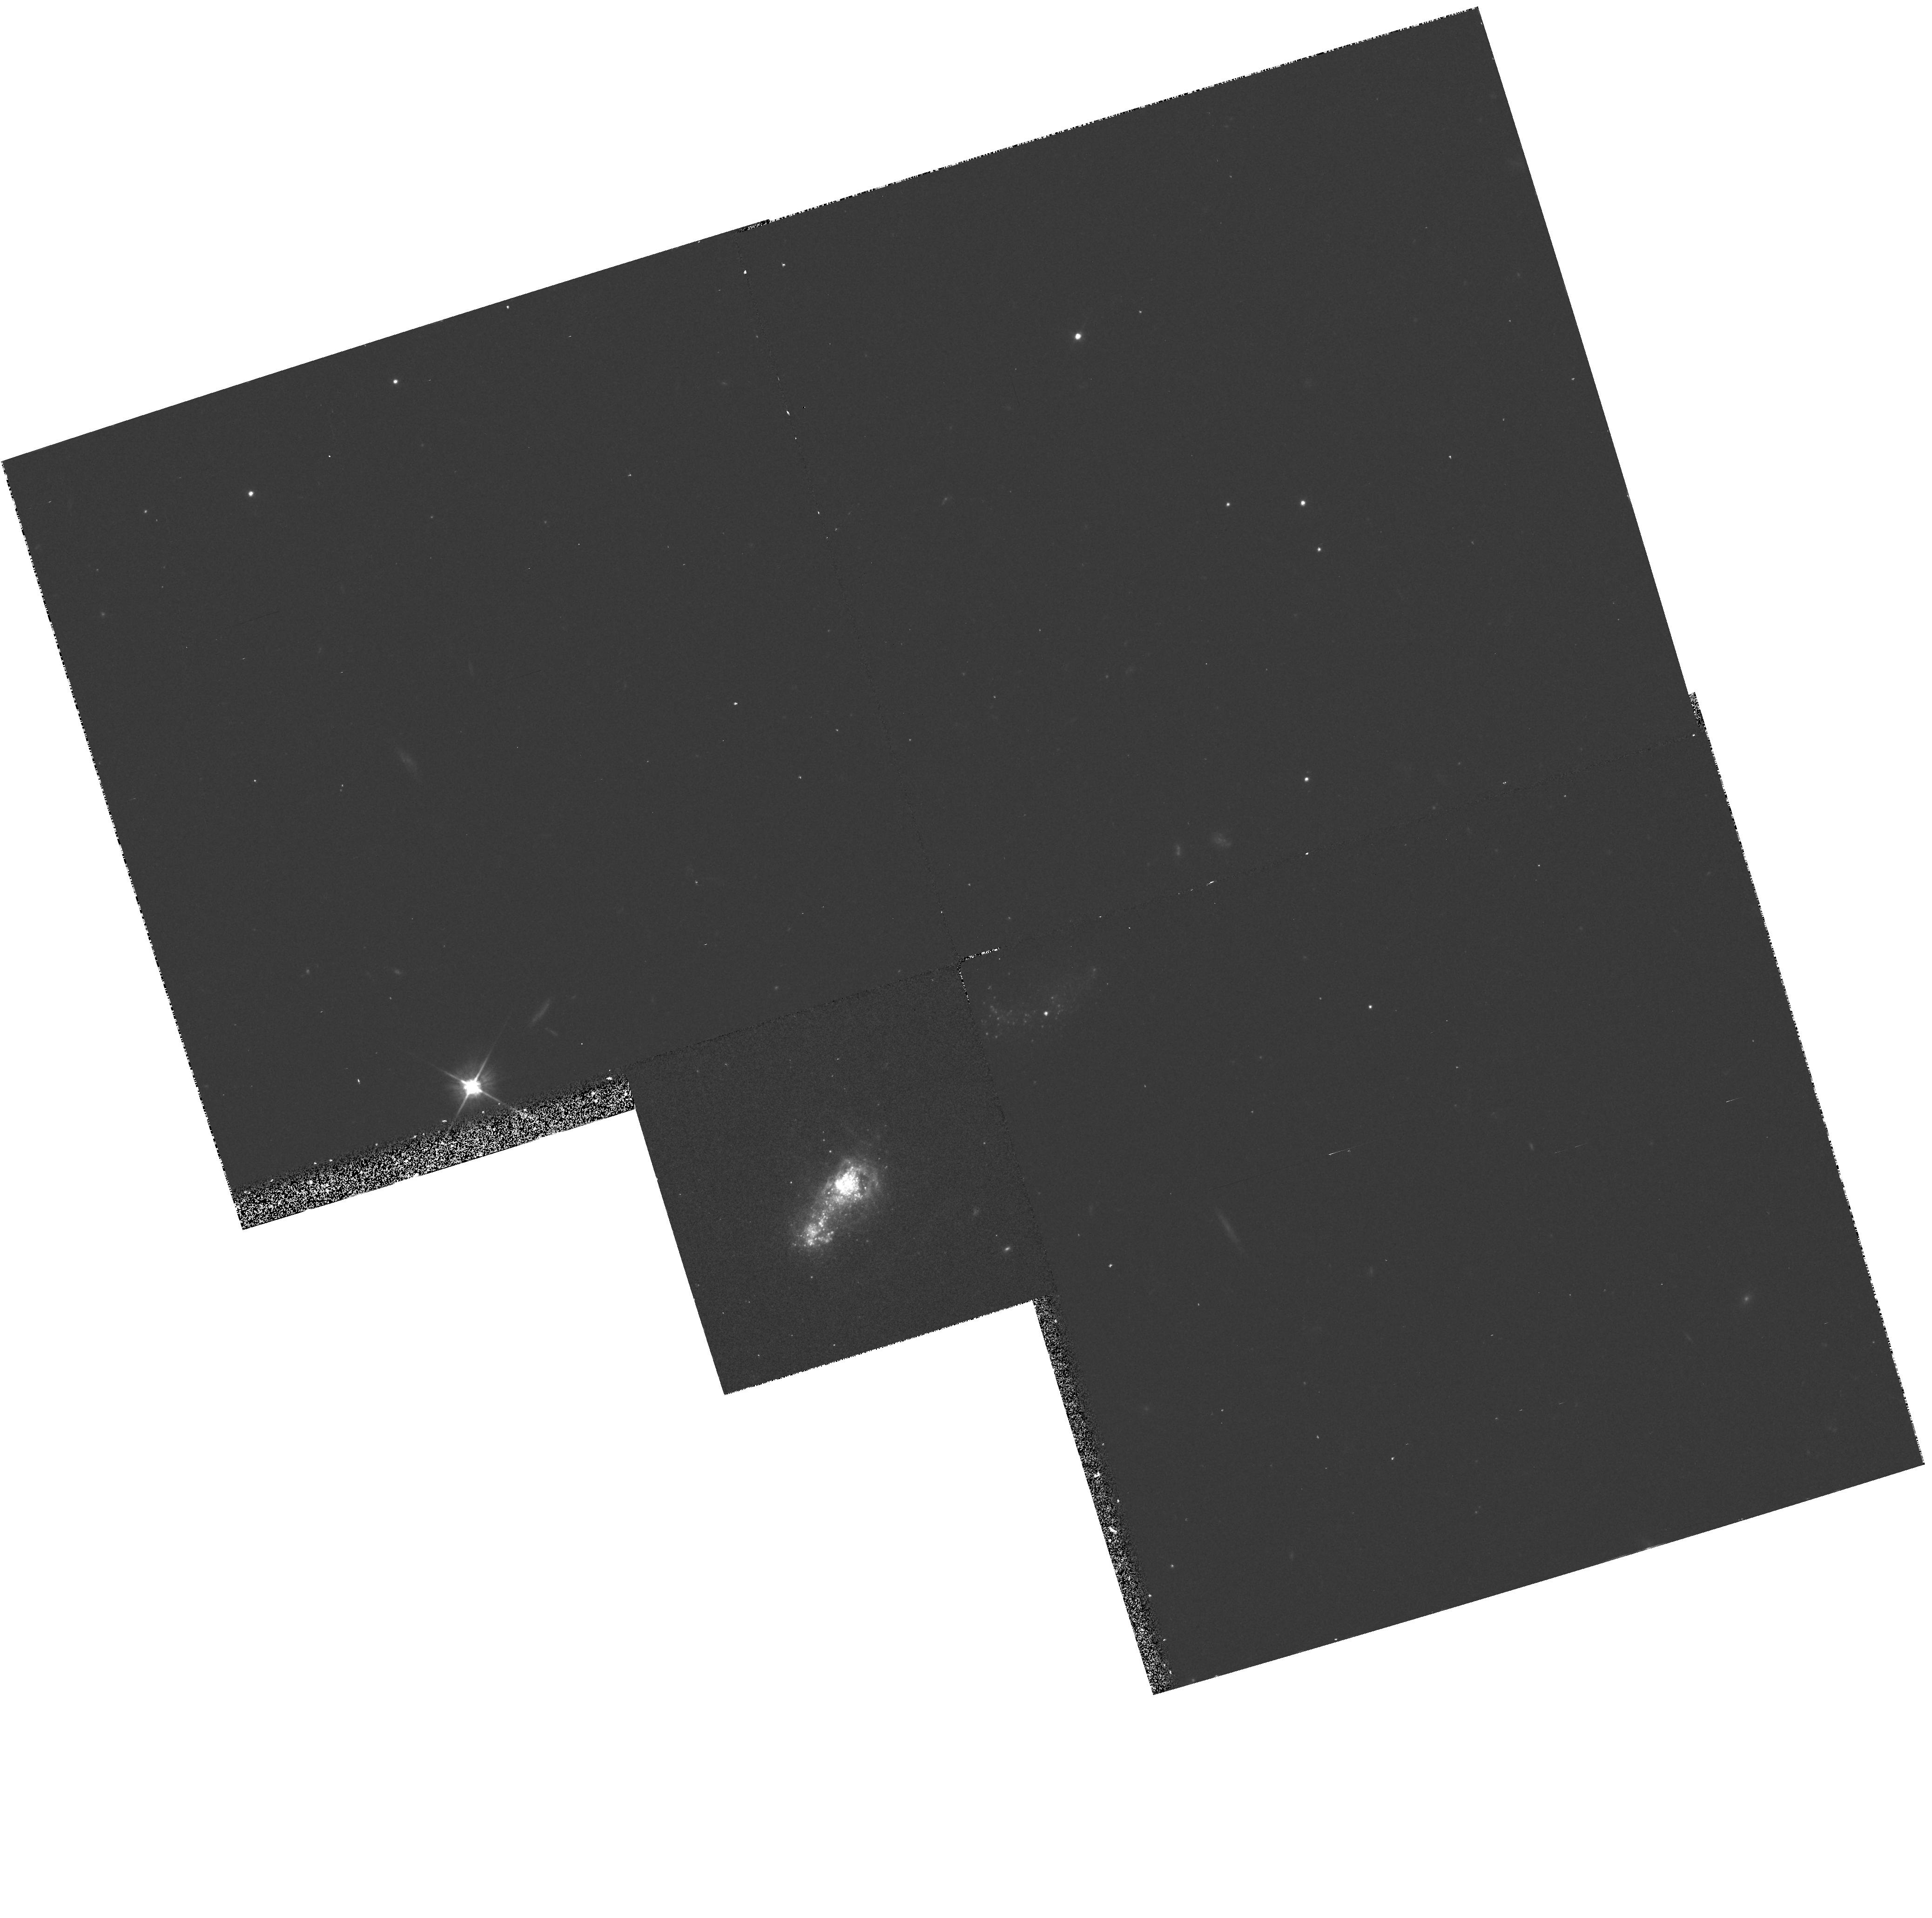
Target: IZW18-MAINBODY. Instrument: WFPC2/PC. Filter: F555W. Exposure: 20 min. Observation ID: hst_5434_03_wfpc2_pc_f555w_u2f903

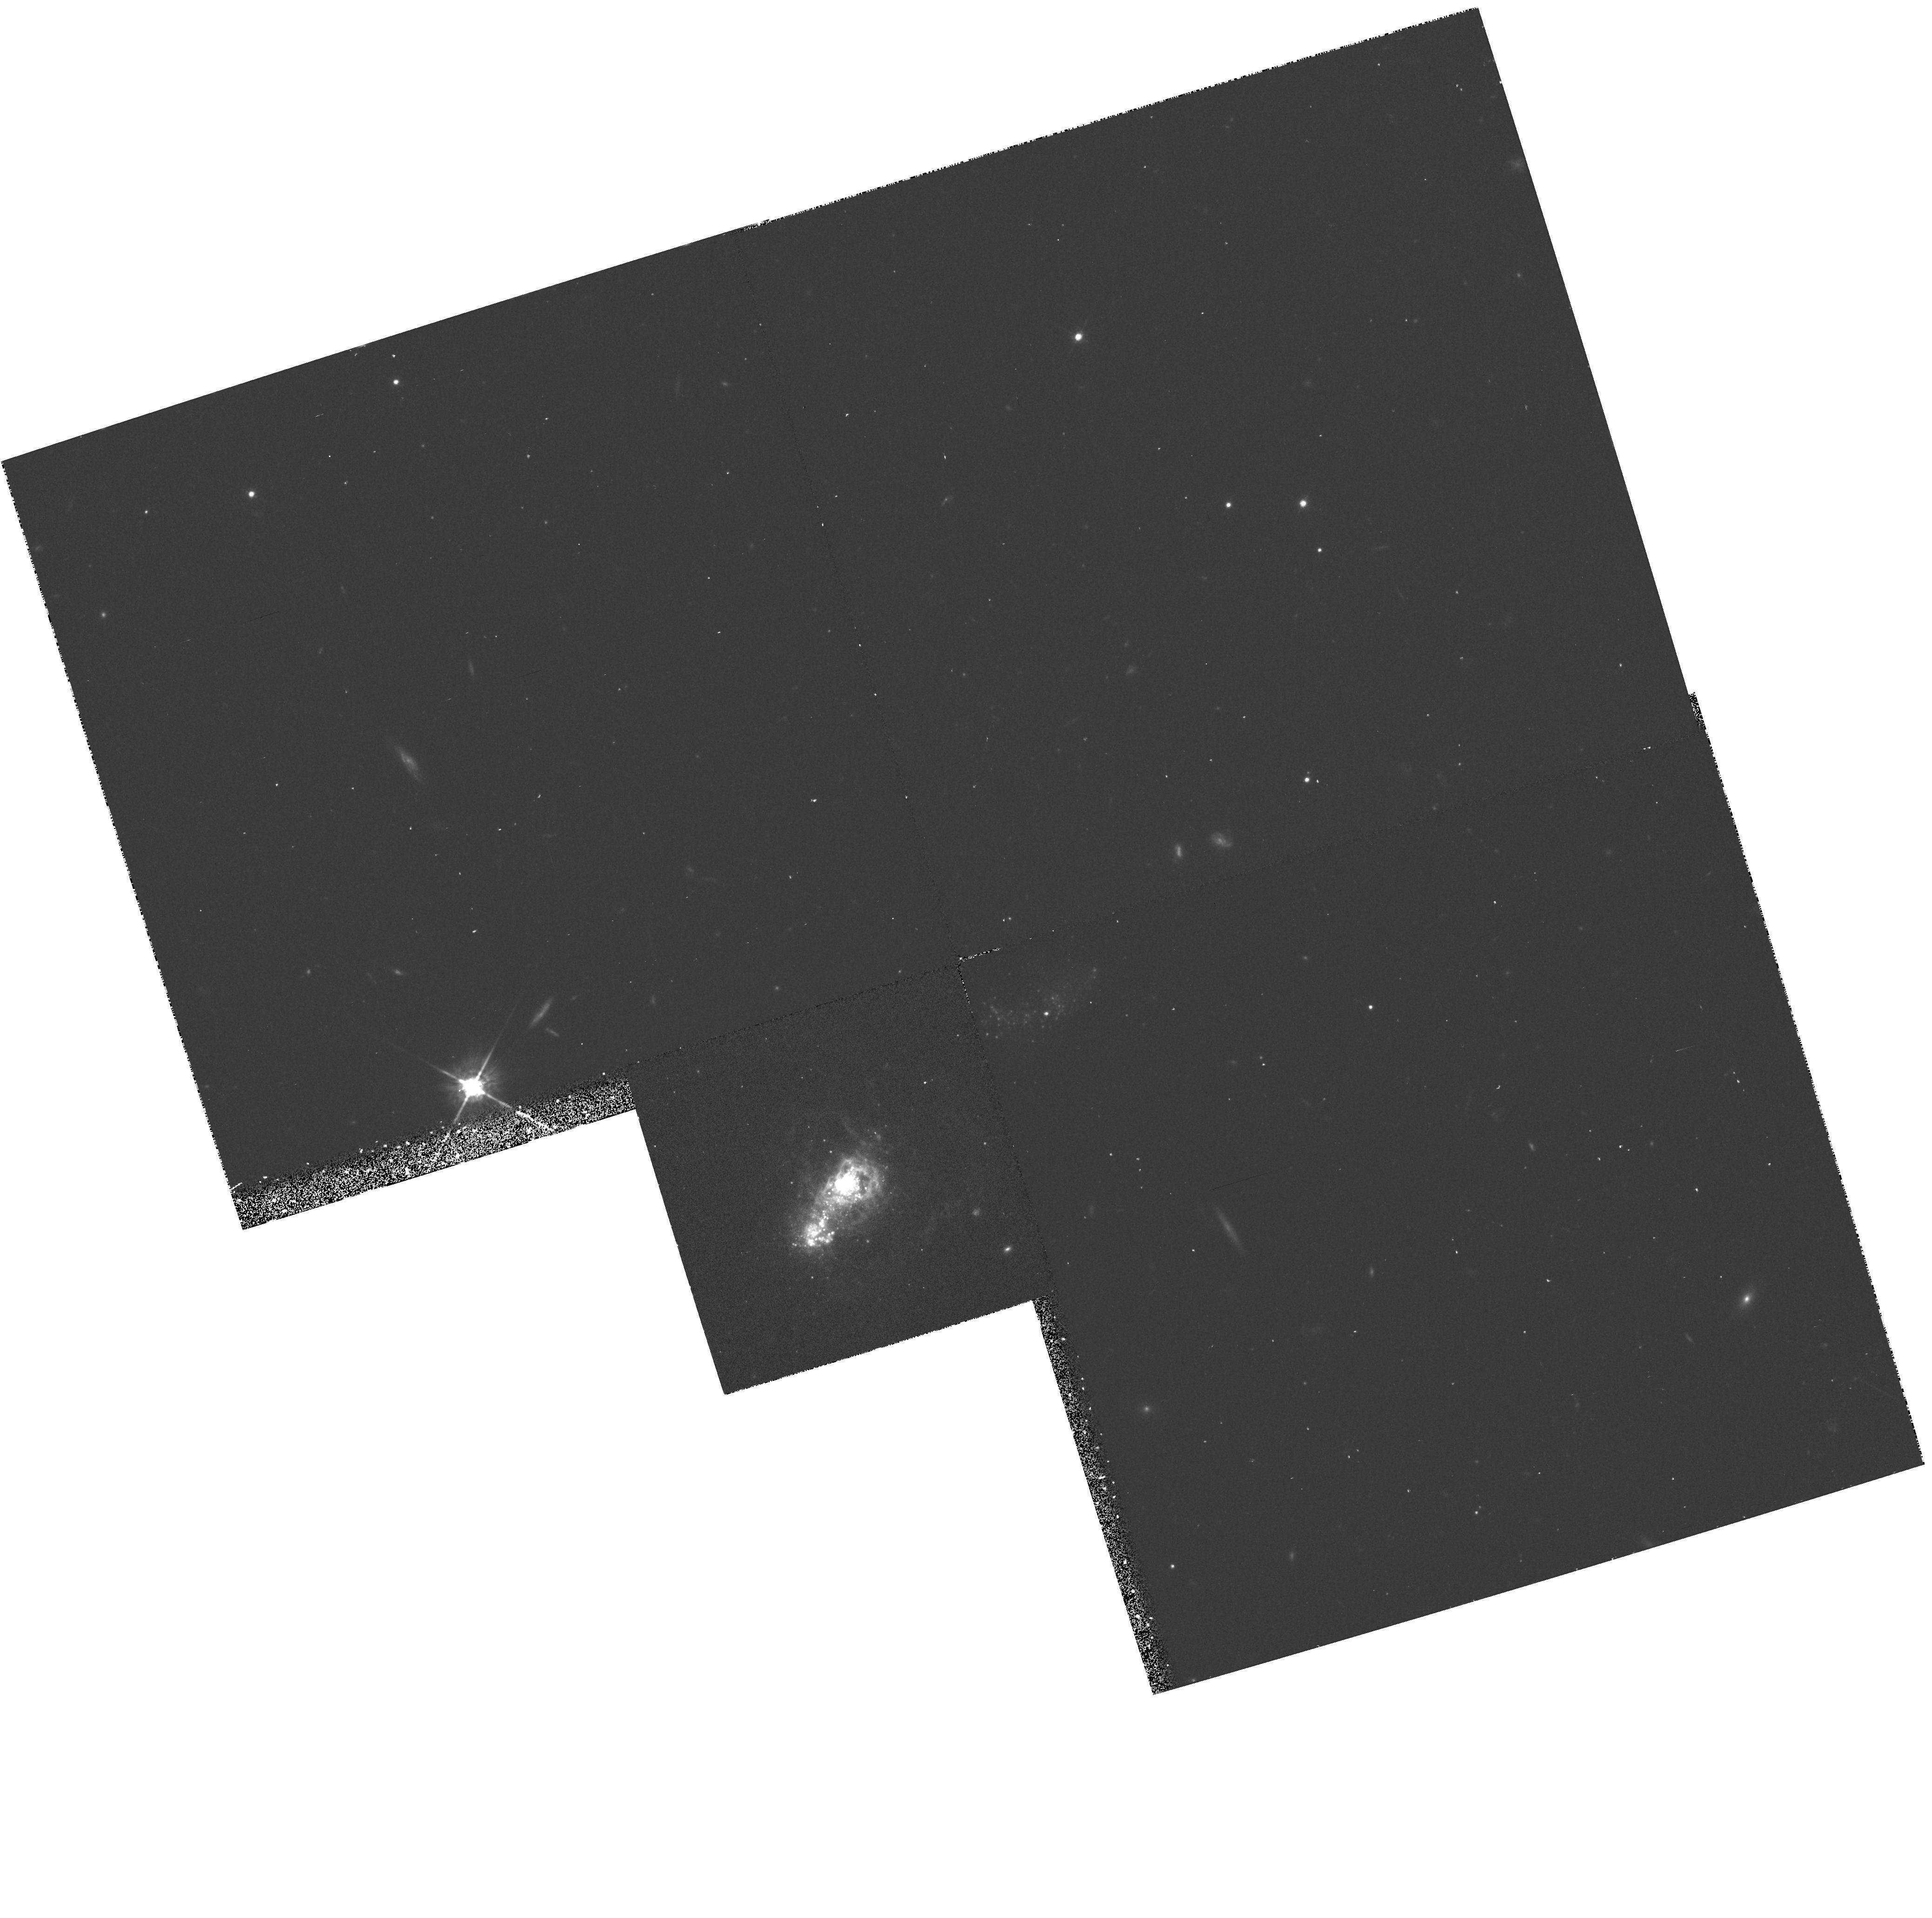
Target: IZW18-MAINBODY. Instrument: WFPC2/PC. Filter: F675W. Exposure: 33 min. Observation ID: hst_5434_03_wfpc2_pc_f675w_u2f903

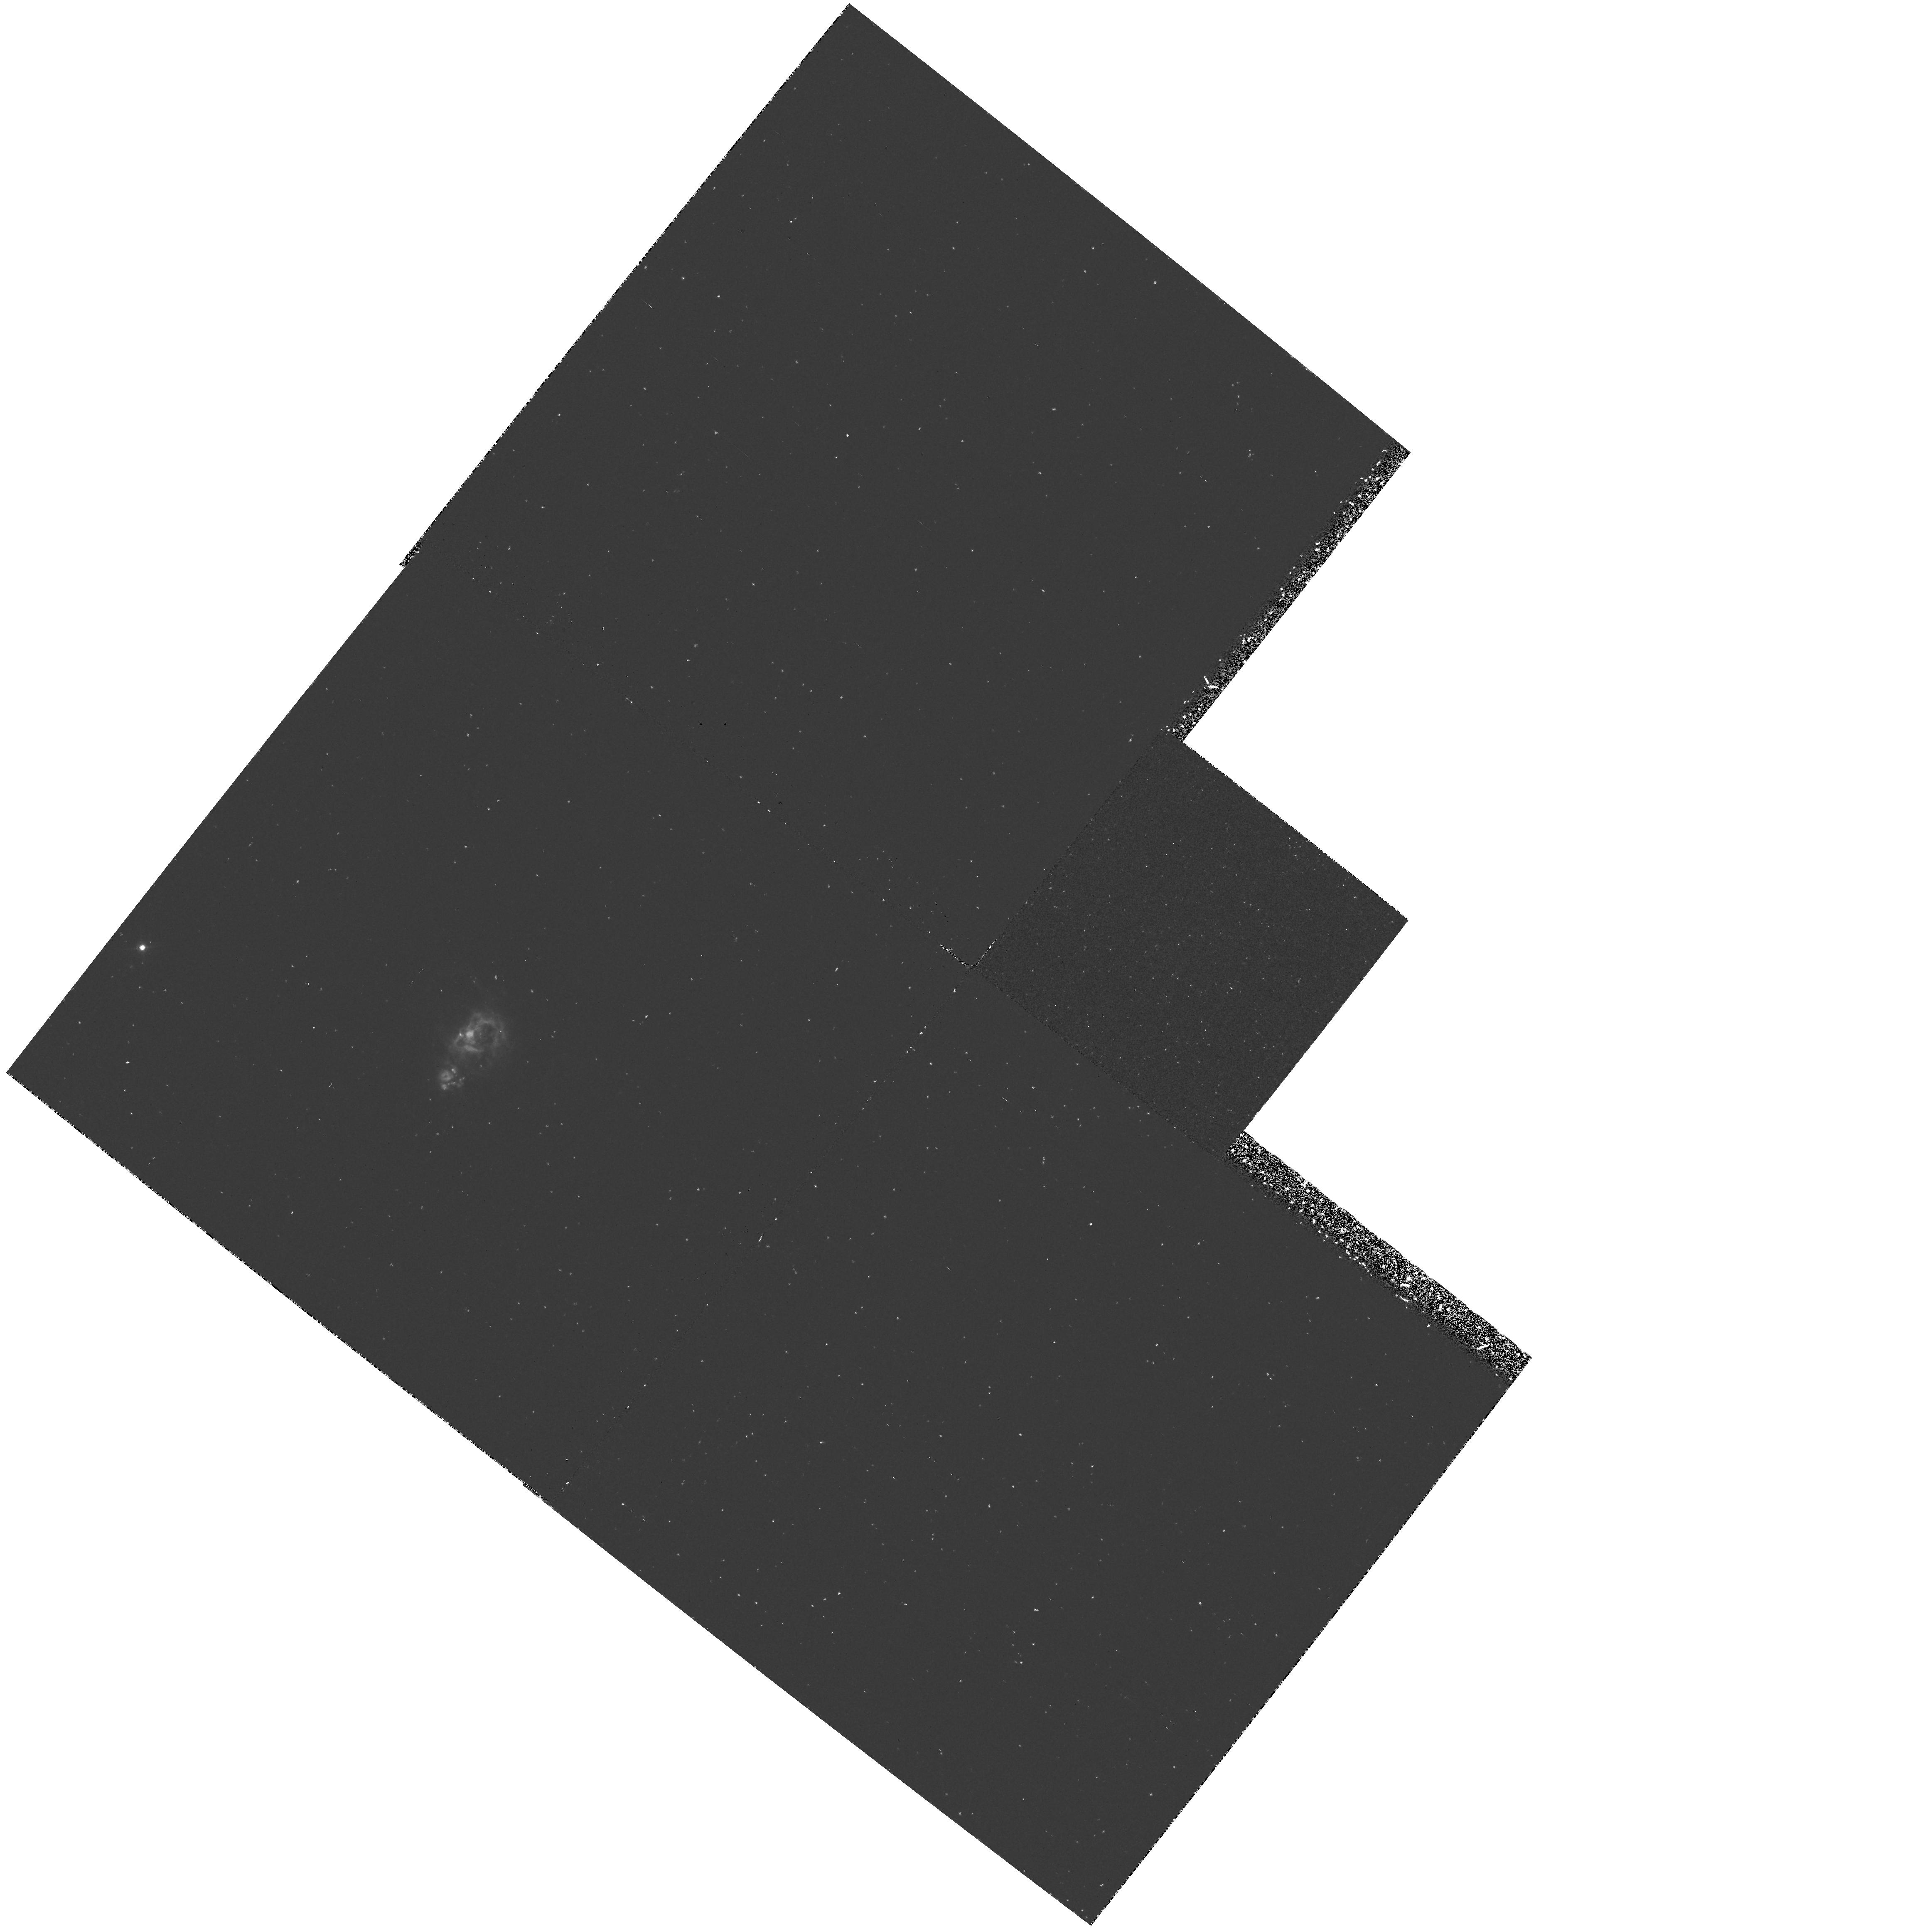
Target: IZW18-MAINBODY. Instrument: WFPC2/PC. Filter: F502N. Exposure: 1.3 h. Observation ID: hst_5434_02_wfpc2_pc_f502n_u2f902

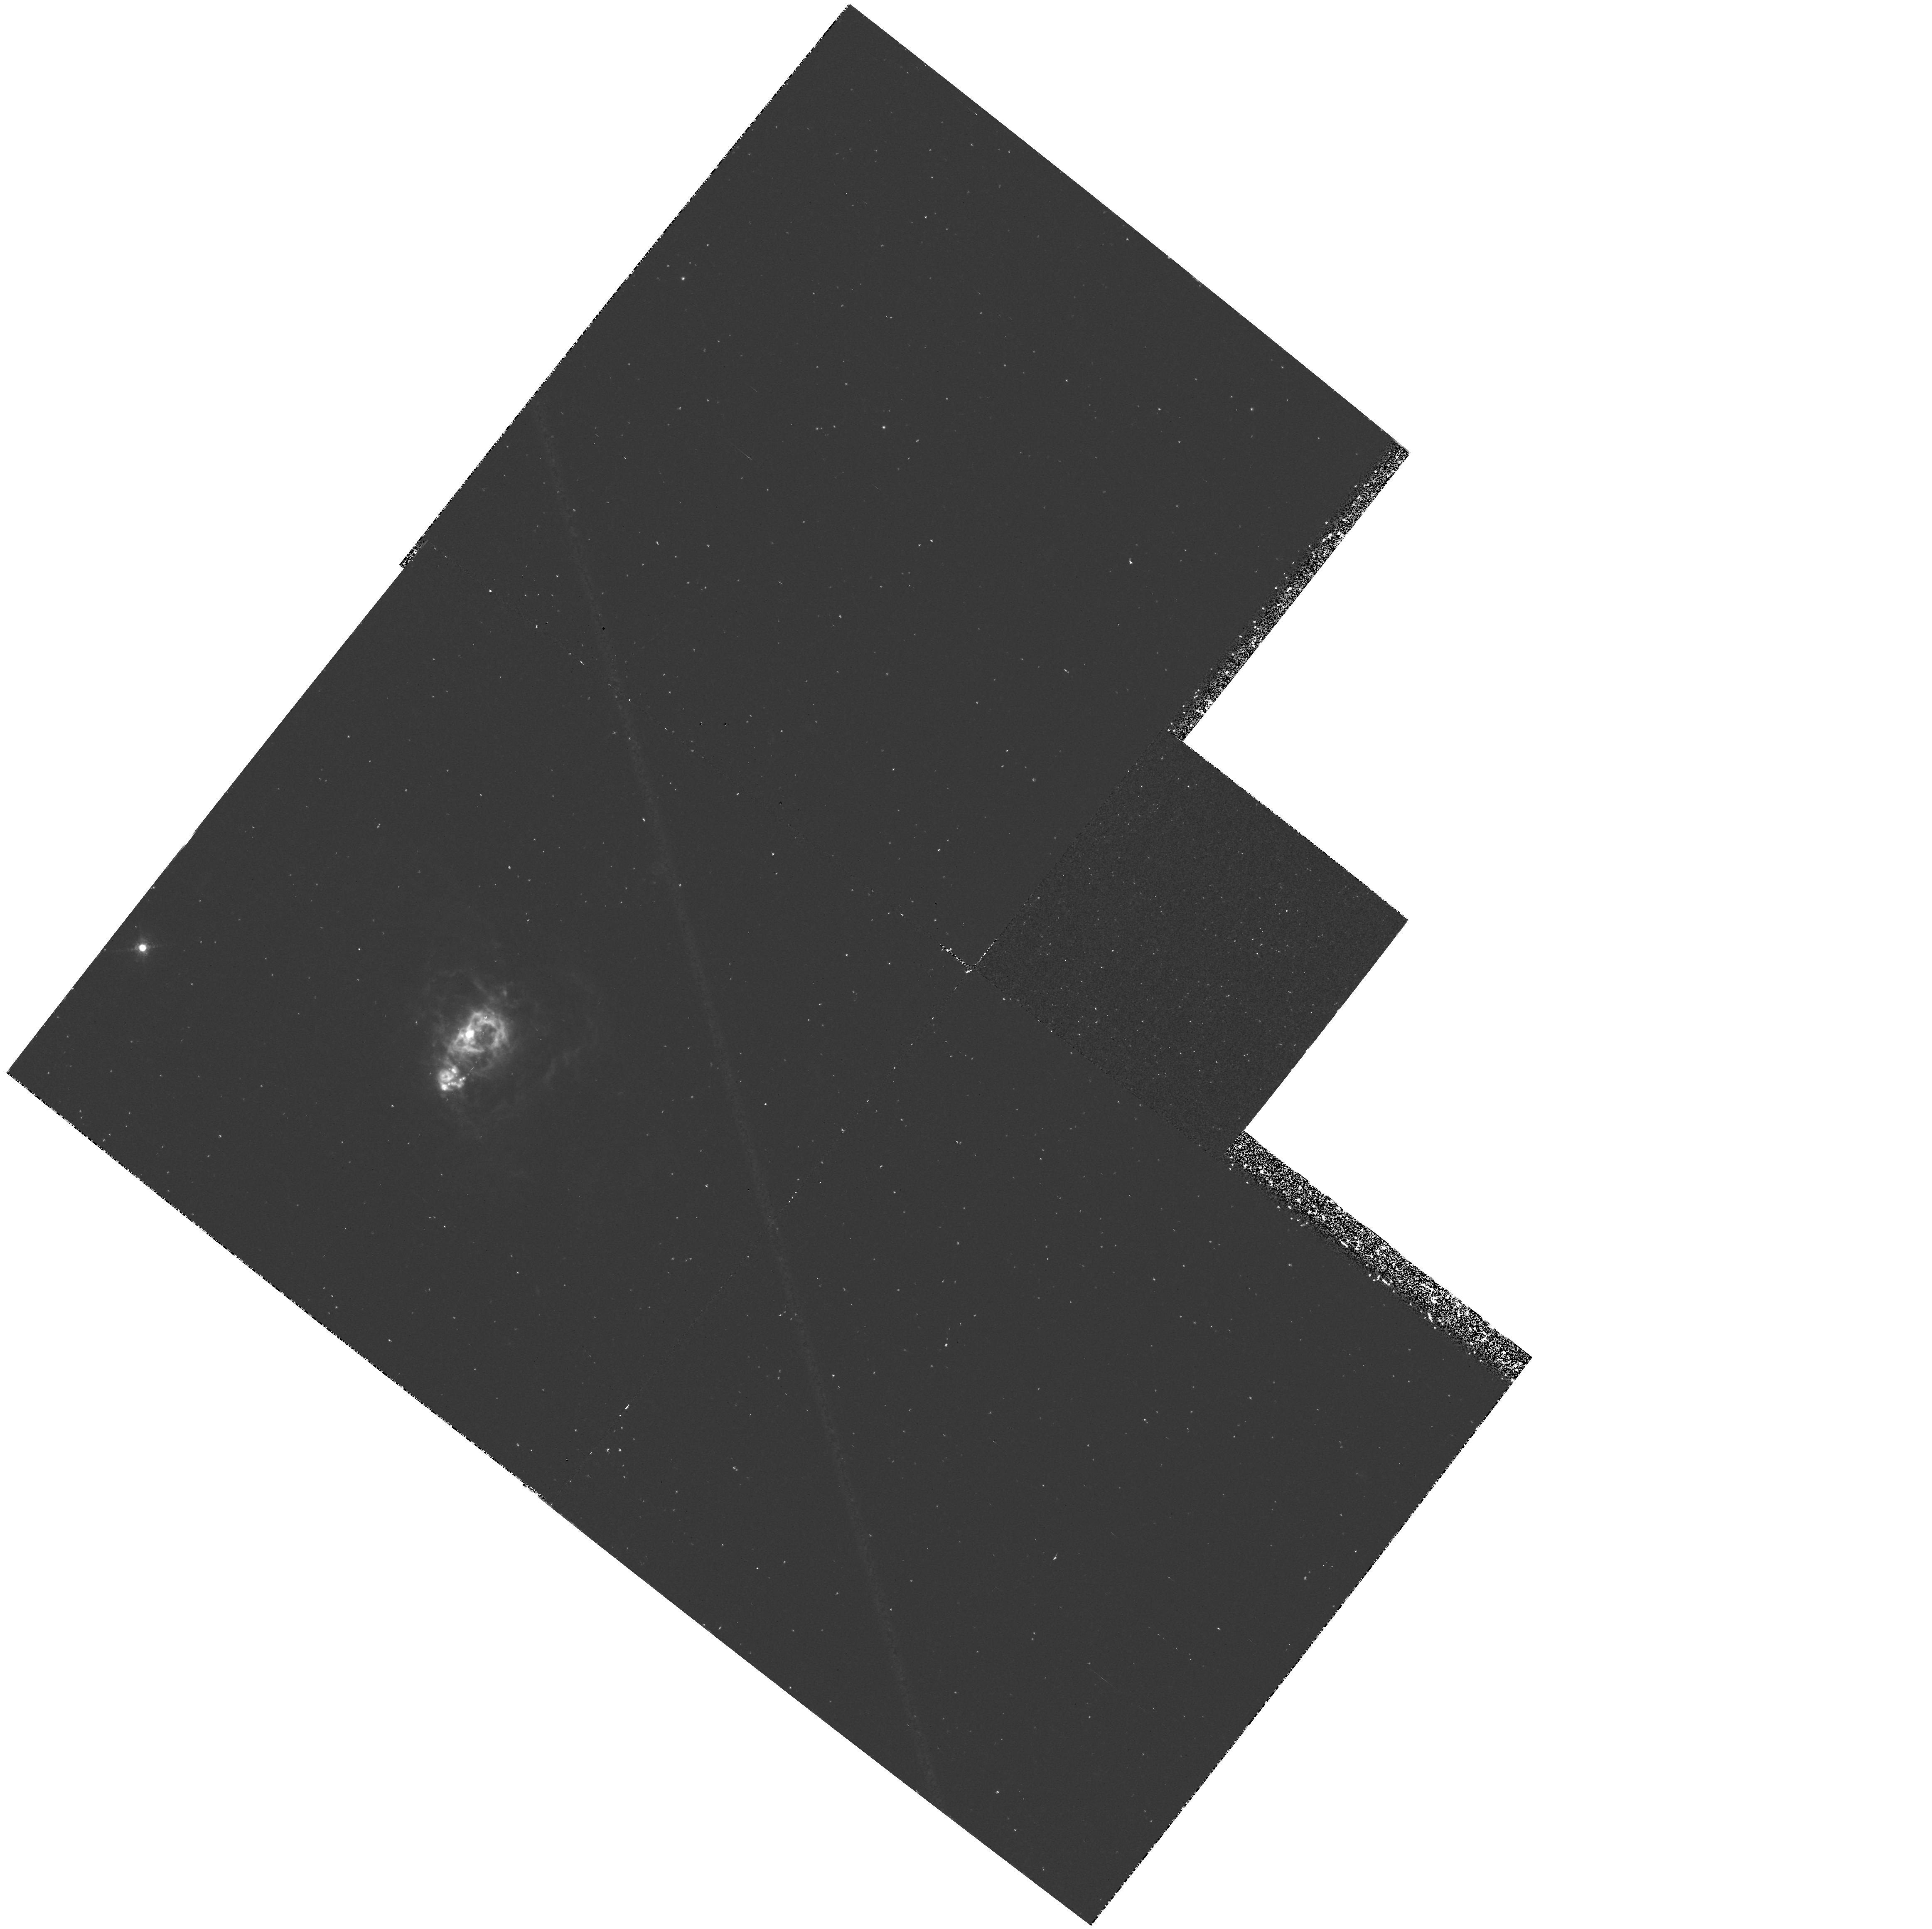
Target: IZW18-MAINBODY. Instrument: WFPC2/PC. Filter: F658N. Exposure: 1.3 h. Observation ID: hst_5434_02_wfpc2_pc_f658n_u2f902

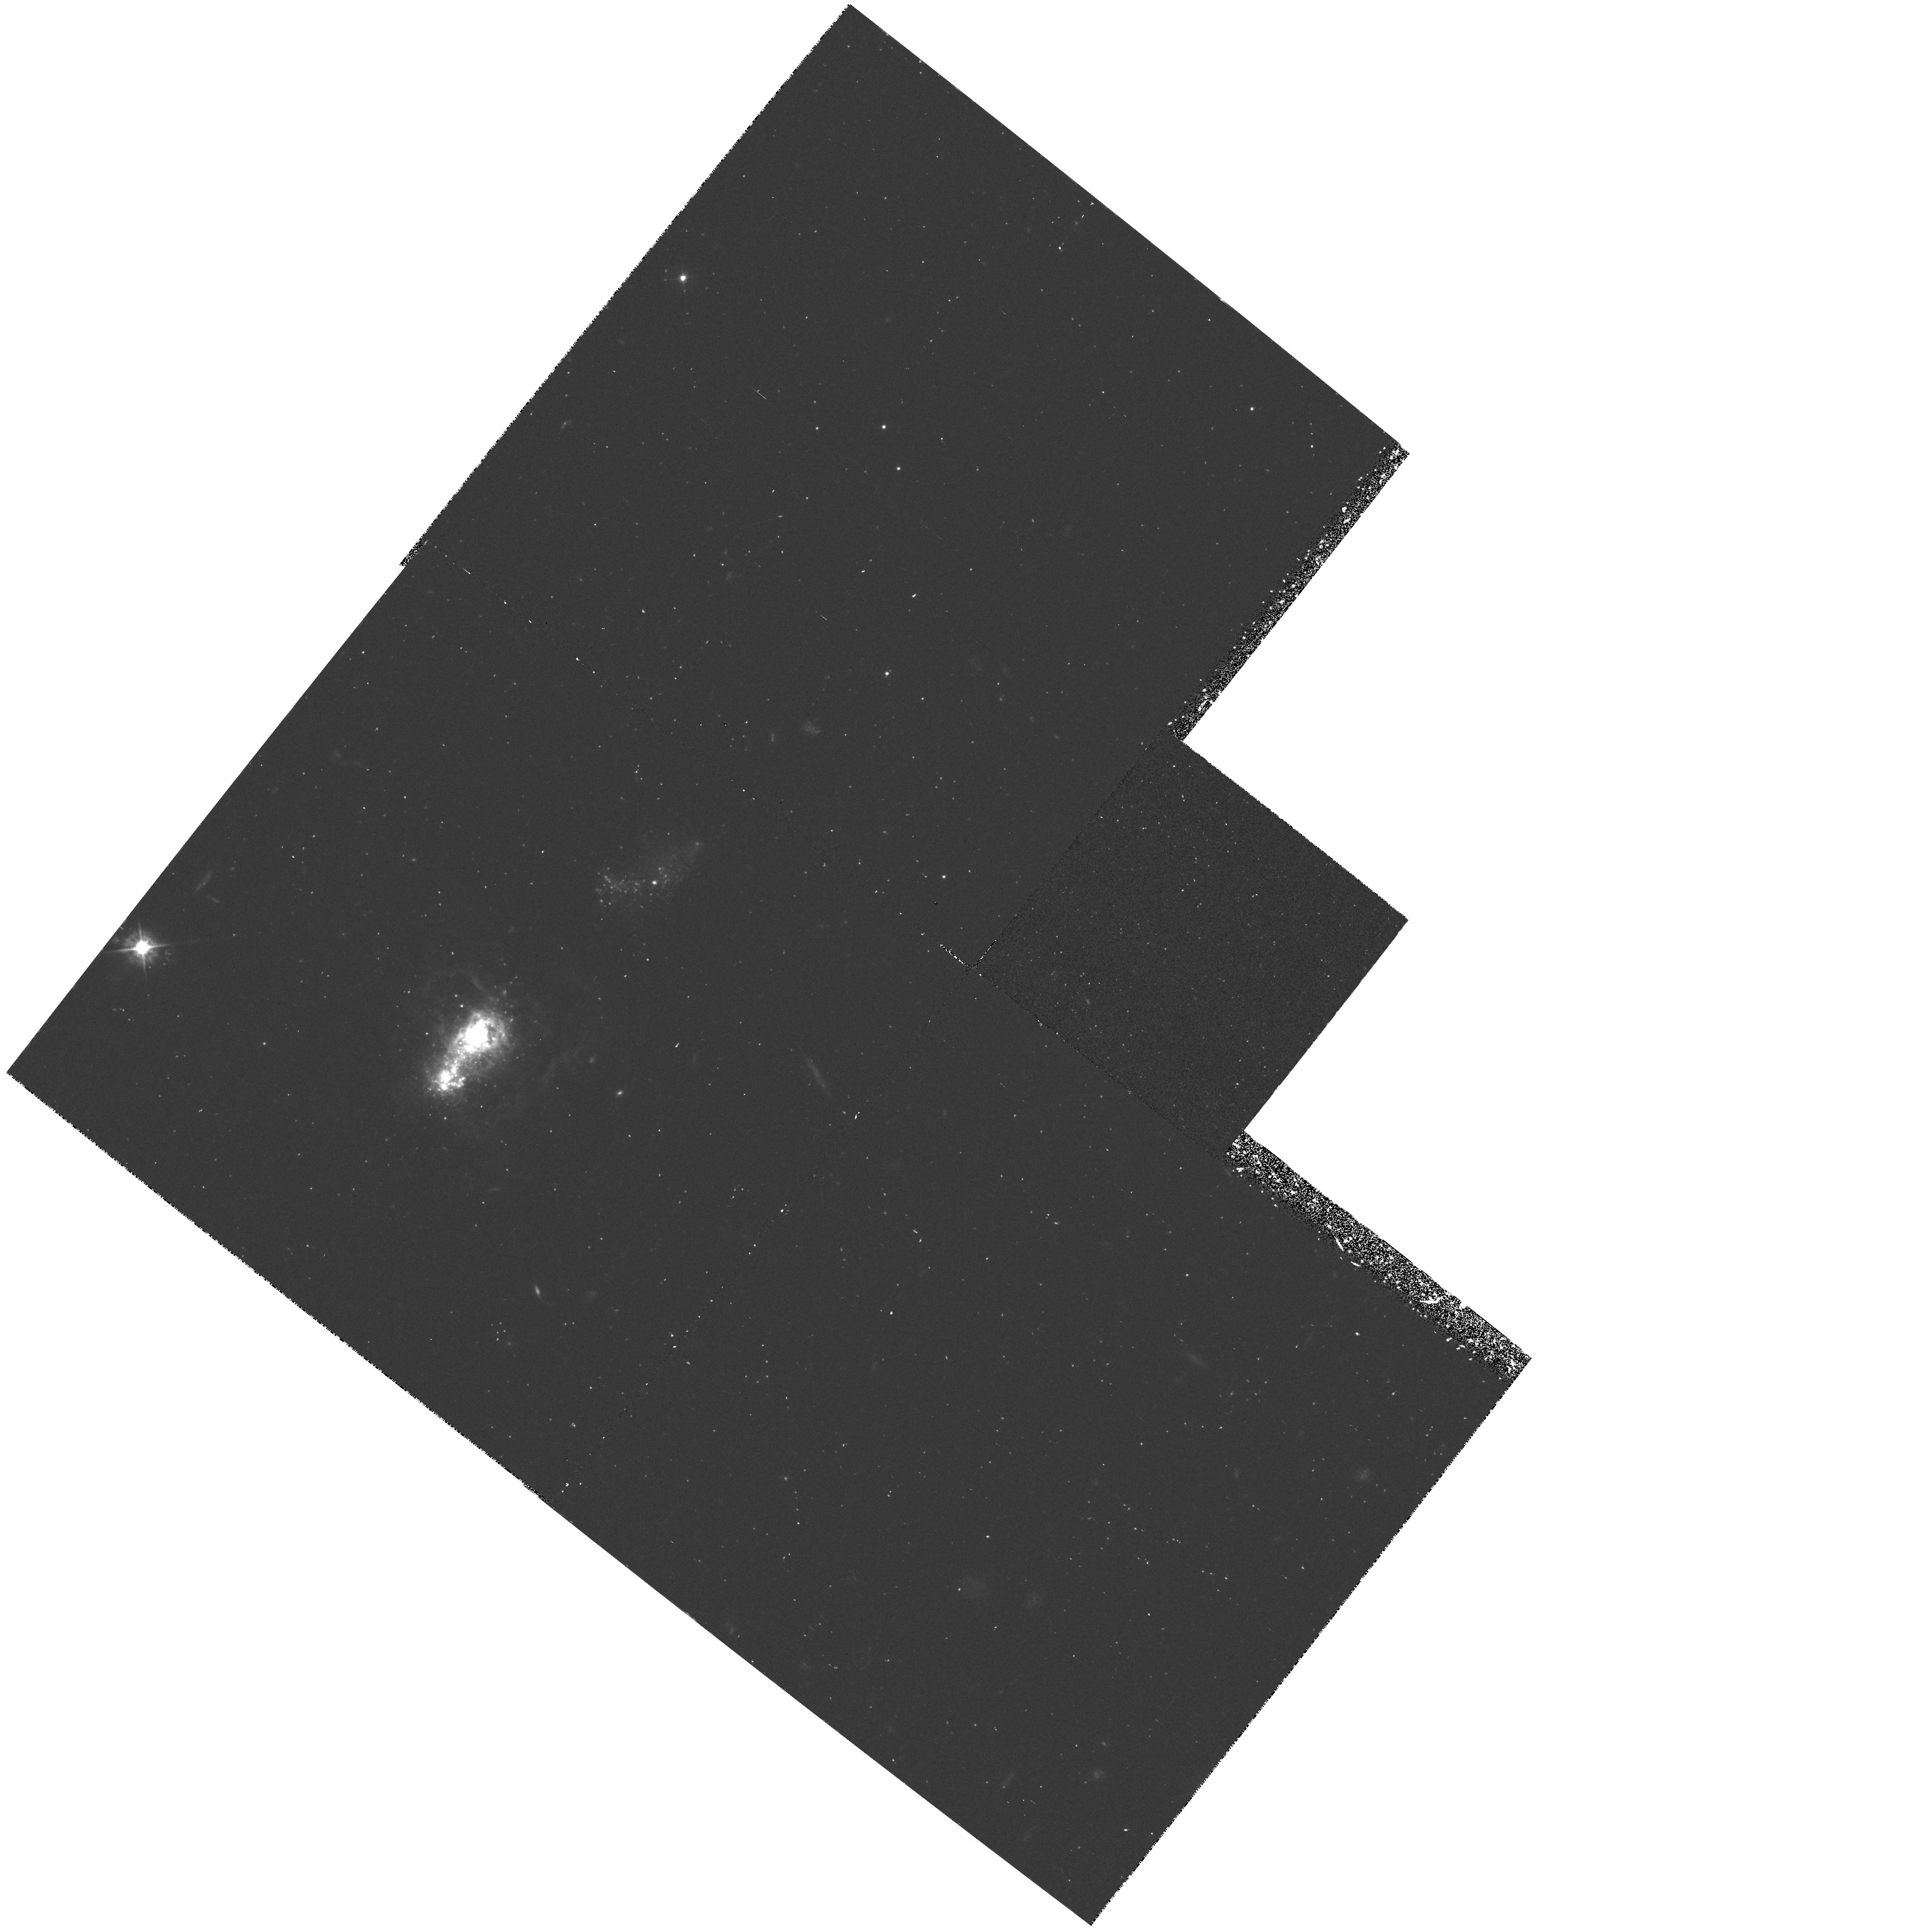
Target: IZW18-MAINBODY. Instrument: WFPC2/PC. Filter: F450W. Exposure: 1.3 h. Observation ID: hst_5434_01_wfpc2_pc_f450w_u2f901

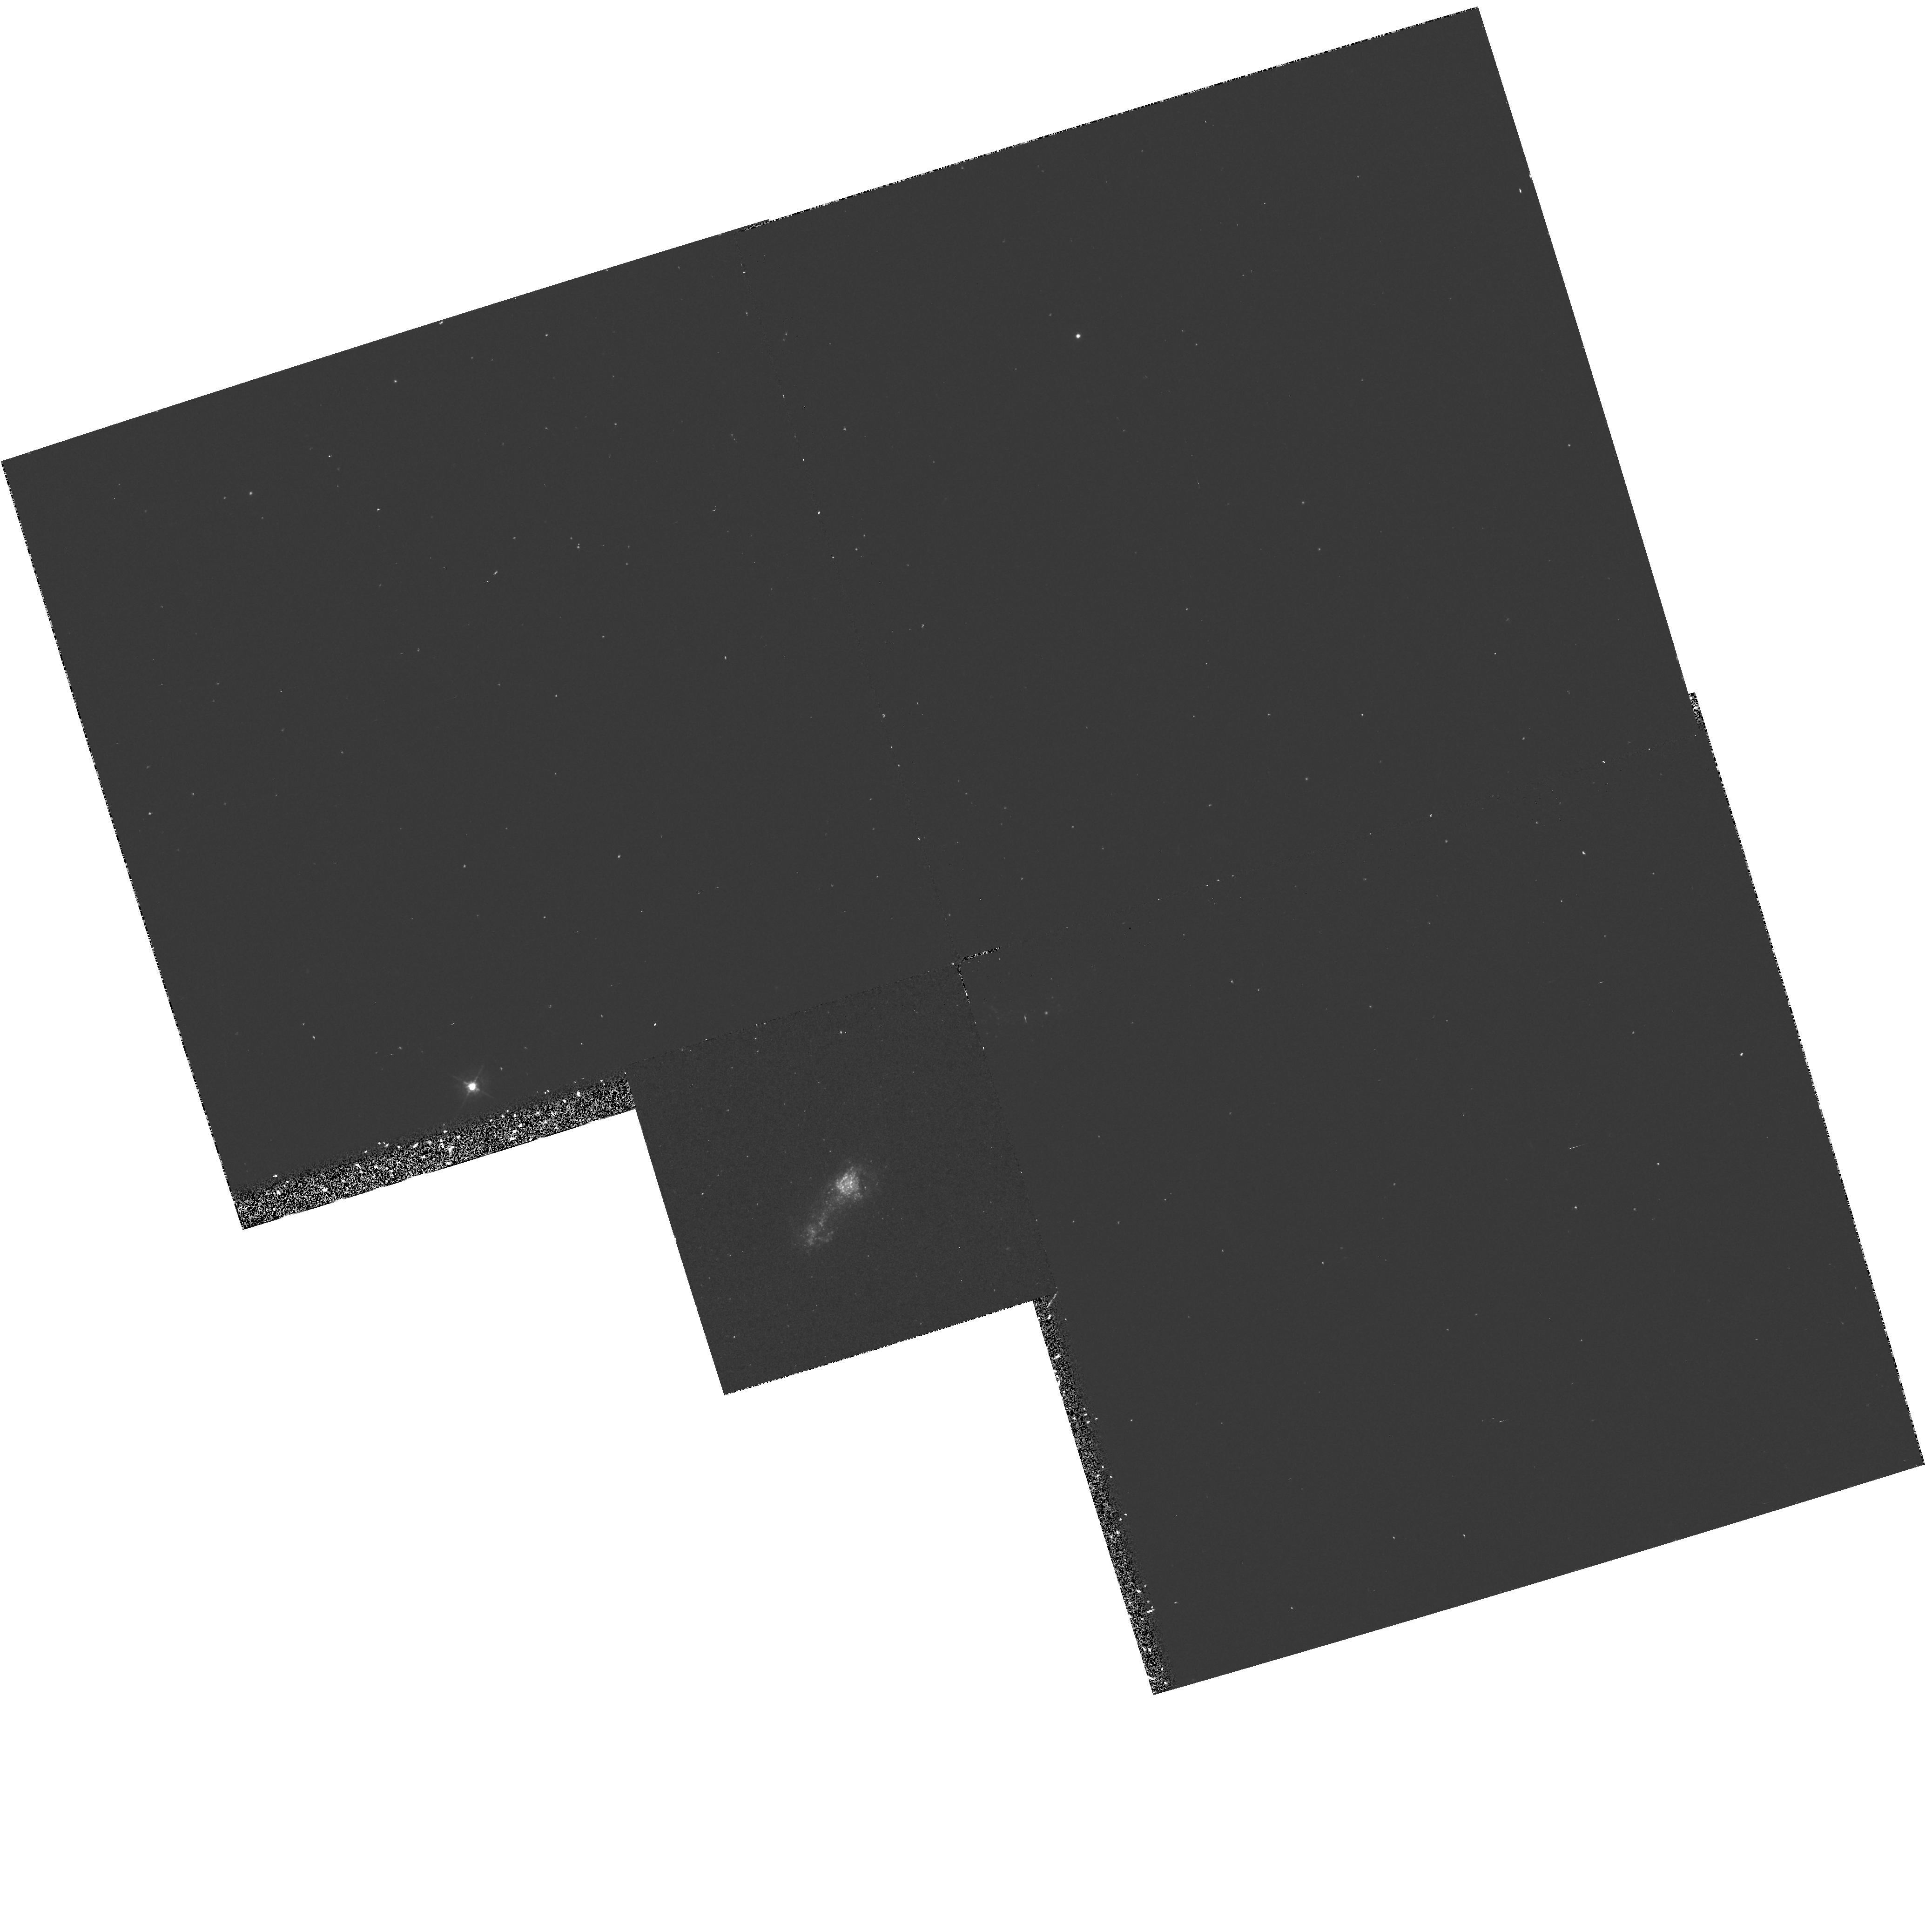
Target: IZW18-MAINBODY. Instrument: WFPC2/PC. Filter: F439W. Exposure: 33 min. Observation ID: hst_5434_03_wfpc2_pc_f439w_u2f903

THE STELLAR POPULATION AND STAR FORMING HISTORY OF IZW18 CYCLE4 MEDIUM (PI: Dufour, Reginald J.)

We propose to obtain deep planetary and wide-field camera imagery of IZw18 --the dwarf galaxy which has the lowest known O/H abundance among the several hundred star -forming irregular and blue-compact galaxies studied spectro- scopically during the past decade. Deep imagery with the wide field camera through blue, visual, and red filters of the main body and several components will be used to characterize its stellar population and star formation history. Planetary camera imagery of its "star -bursting" main body will be used to resolve the dense OB associations in its core that are responsible for exciting the ionized gas and its blue-compact nature. Imagery with the wide field camera through Halpha and [OIII] 5007A filters will permit detailed study of the morphology and ionization of the ionized gas surrounding the main body of the galaxy. Since IZw18 is the most extreme example of super metal-poor star-forming dwarf irregular galaxies, and has been used to set the primordial helium abundance, study with the HST should have a significant impact on our understanding of such relatively rare systems which may be the closest thing to a nearby "Holy Grail" of galaxy formation and evolution